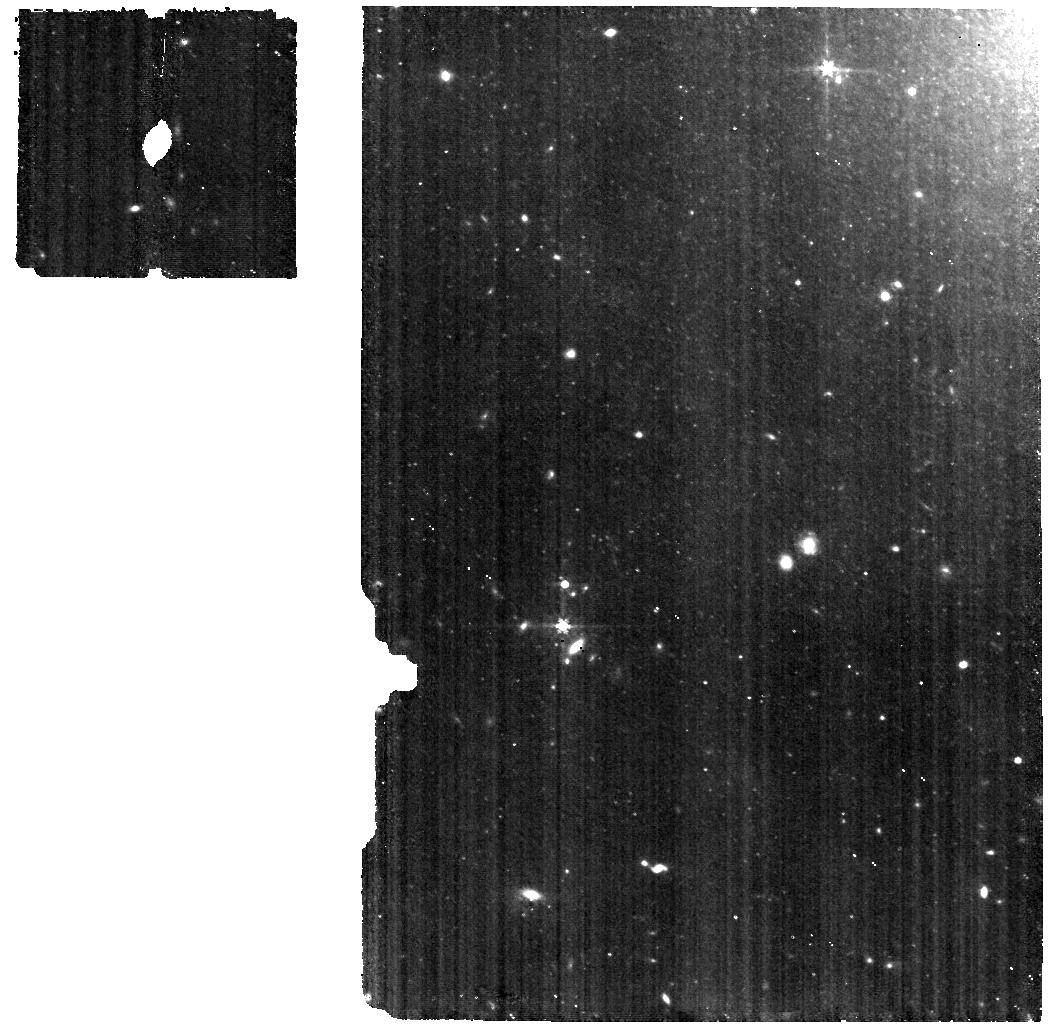
Target: SN2022AAIQ. Instrument: MIRI. Filter: F560W. Exposure: 40 min. Observation ID: jw02072-o011_t011_miri_f560w

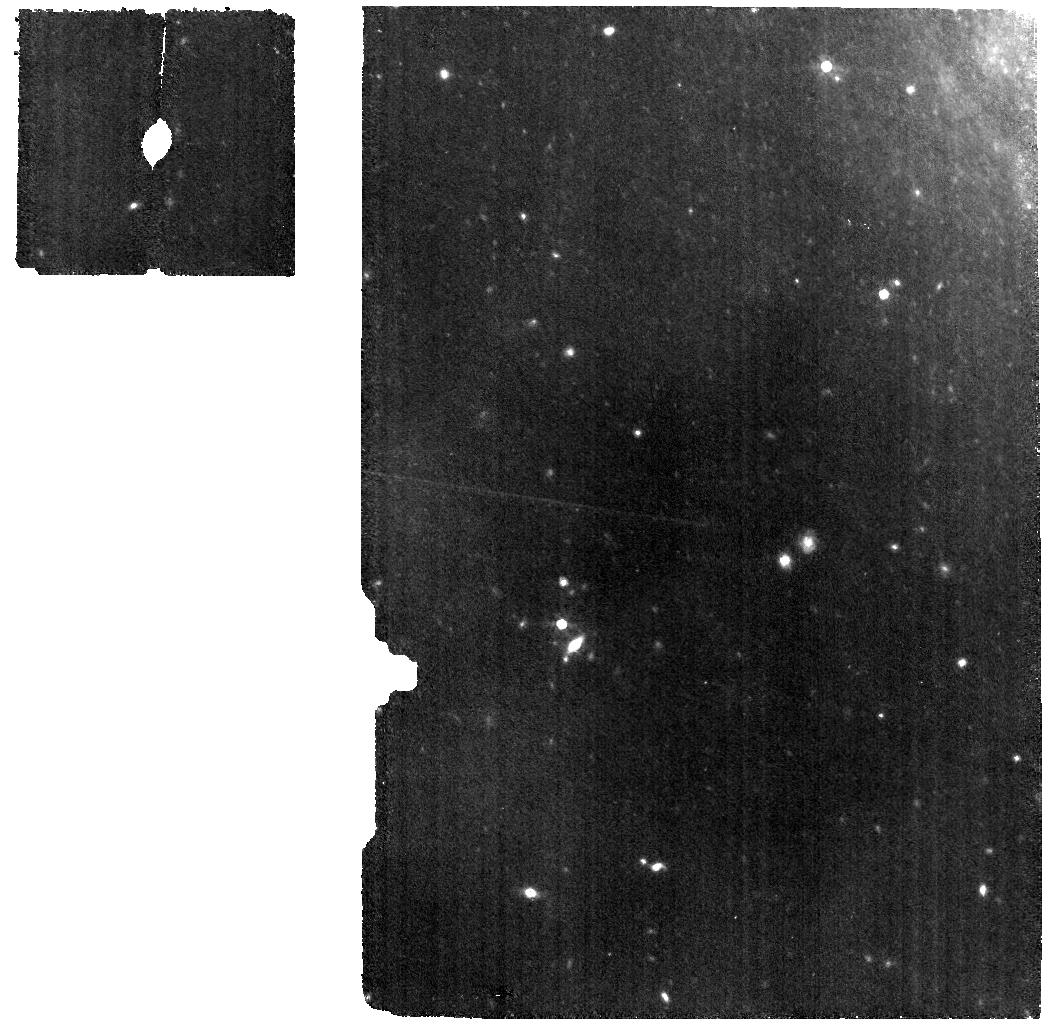
Target: SN2022AAIQ. Instrument: MIRI. Filter: F770W. Exposure: 40 min. Observation ID: jw02072-o011_t011_miri_f770w

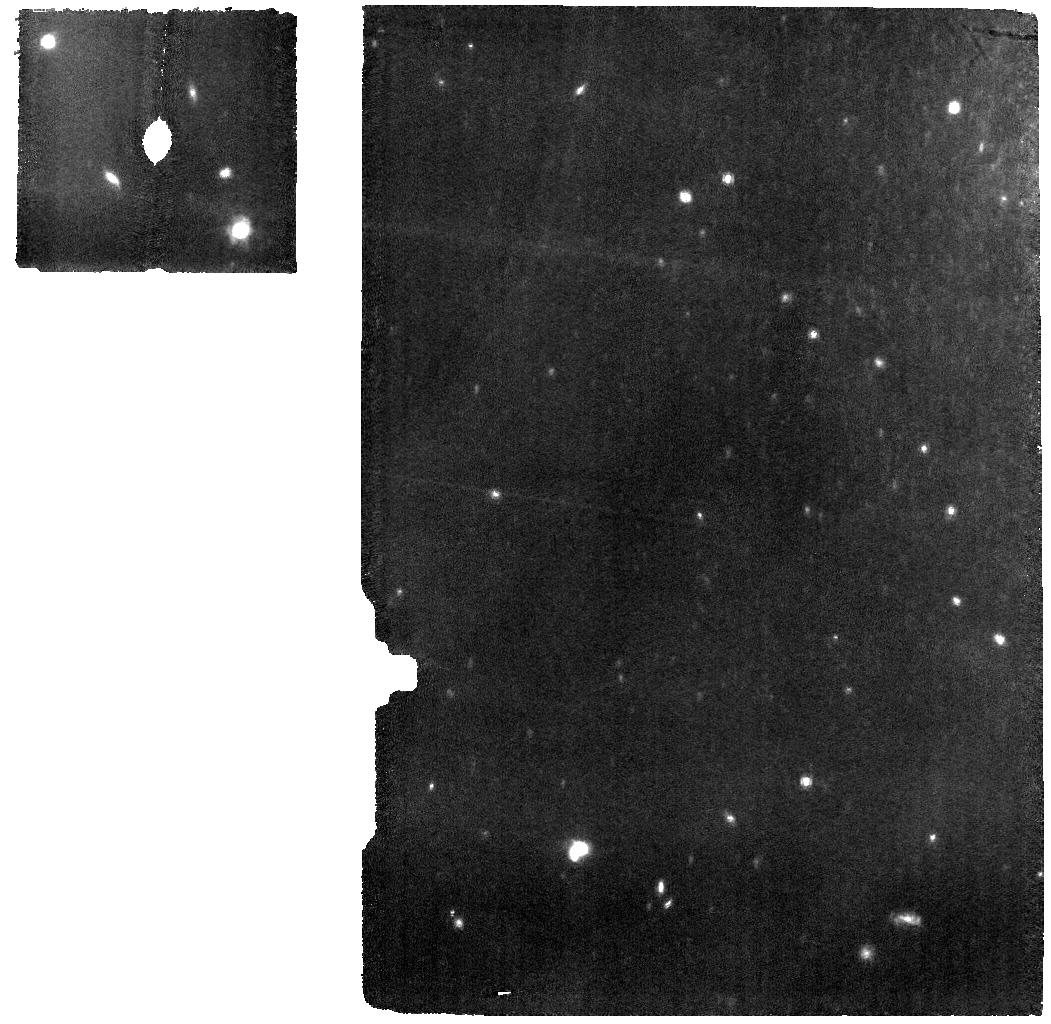
Target: SN2022AAIQ. Instrument: MIRI. Filter: F1000W. Exposure: 40 min. Observation ID: jw02072-o009_t011_miri_f1000w

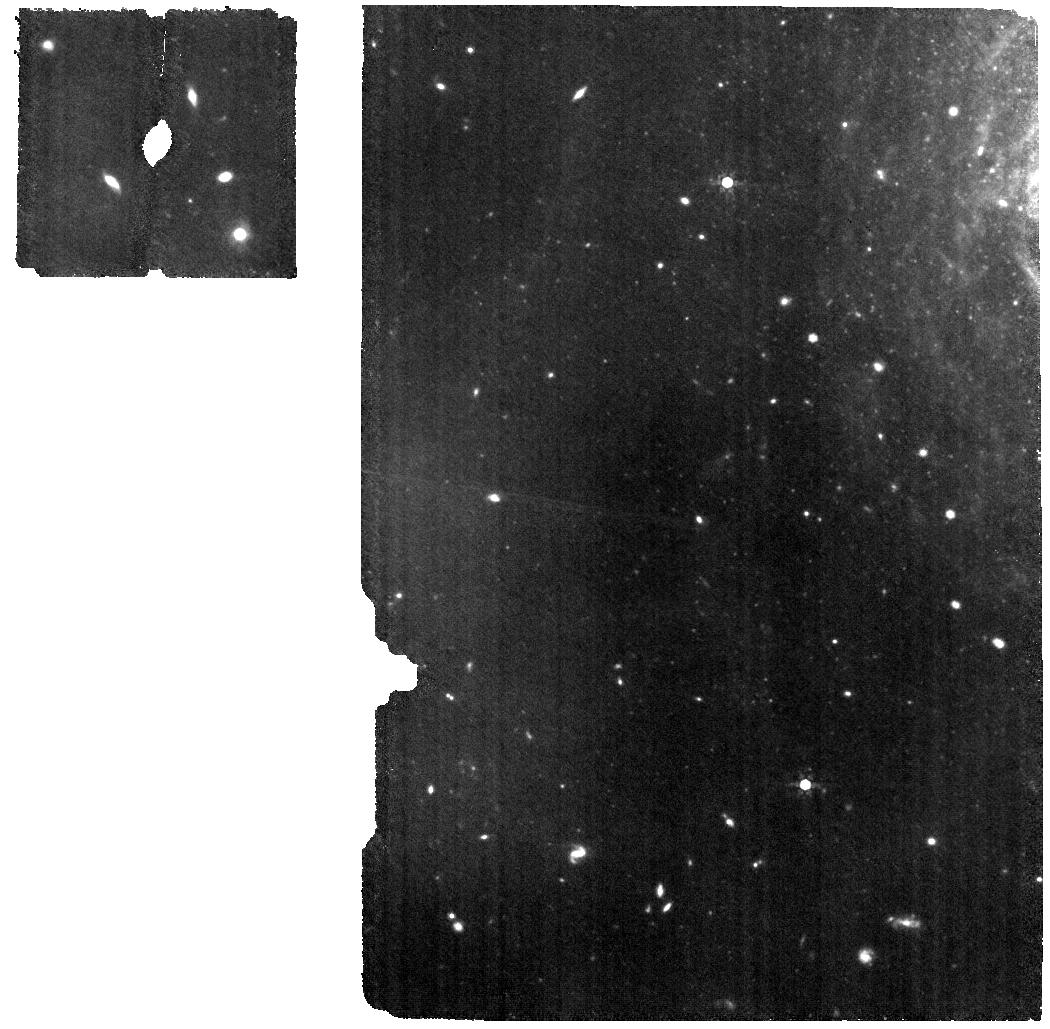
Target: SN2022AAIQ. Instrument: MIRI. Filter: F770W. Exposure: 40 min. Observation ID: jw02072-o009_t011_miri_f770w

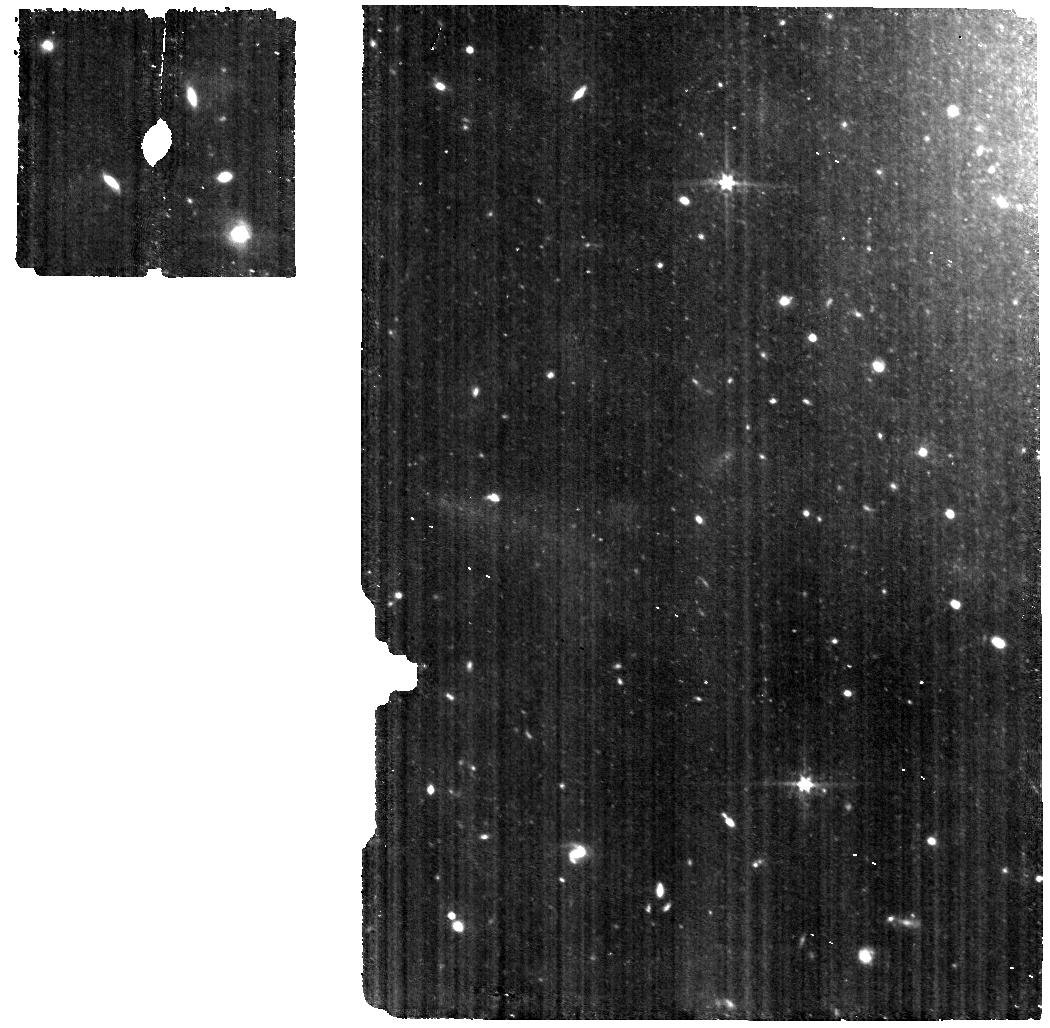
Target: SN2022AAIQ. Instrument: MIRI. Filter: F560W. Exposure: 40 min. Observation ID: jw02072-o009_t011_miri_f560w

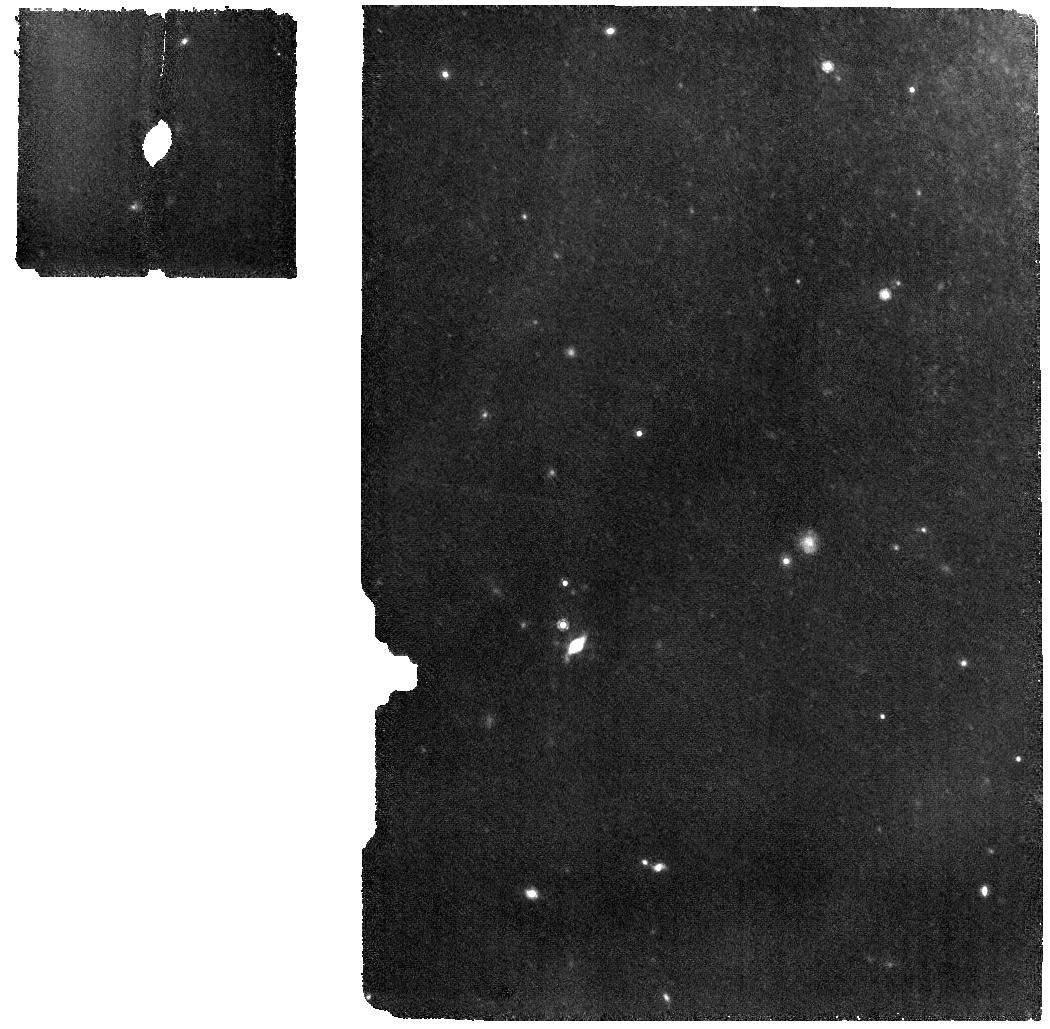
Target: SN2022AAIQ. Instrument: MIRI. Filter: F1000W. Exposure: 40 min. Observation ID: jw02072-o011_t011_miri_f1000w

See Through Supernovae: Nebular Spectroscopy of Exploding White Dwarfs (PI: Jha, Saurabh W.)

Type Ia supernovae (SN Ia) have enormous importance to cosmology and astrophysics, but we still lack a detailed understanding of their progenitor systems and explosion mechanisms. At late times, in the nebular phase, the ejecta become optically thin, allowing us to "see through" the supernova and directly probe its composition, density, temperature, and kinematic structure. Nebular phase observations in the near-infrared and mid-infrared provide unique and powerful constraints on models, including the density-dependent nucleosynthesis of intermediate mass elements, radioactive iron-group elements, and stable iron-group elements. Here we propose to build a legacy, reference sample of JWST near- and mid-infrared nebular spectra of white dwarf supernovae with non-disruptive target-of-opportunity observations. In addition to normal SN Ia, we will also observe the diversity of thermonuclear supernovae, including extreme and peculiar objects. Our data will map progenitor and explosion scenarios to supernova outcomes, explaining different classes and narrowing the allowed model space for normal SN Ia. All data obtained will be made public immediately, with no exclusive access period.